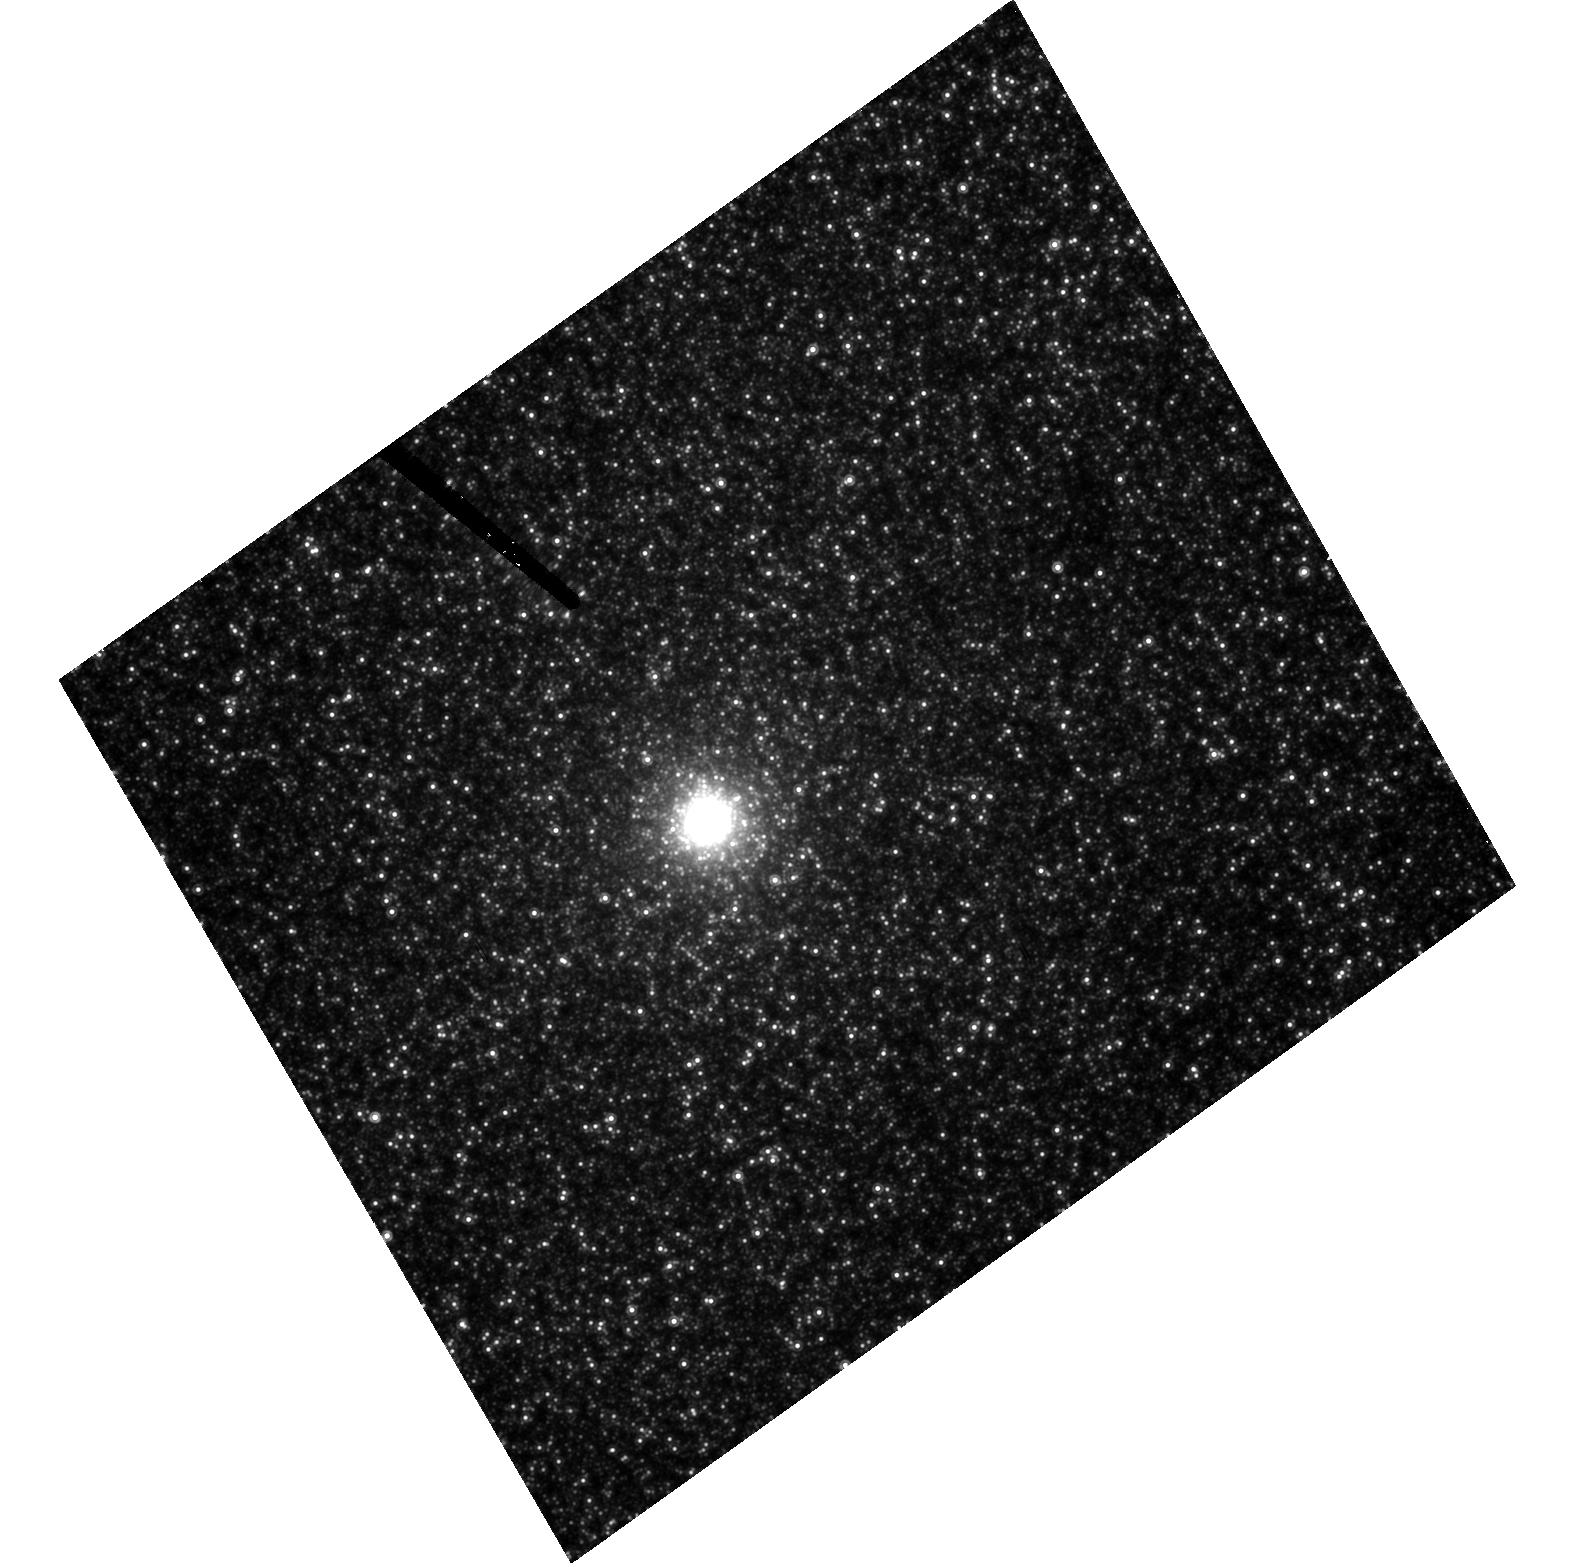
Target: NGC205. Instrument: ACS/HRC. Filter: F814W. Exposure: 41 min. Observation ID: hst_9448_20_acs_hrc_f814w_j8d320

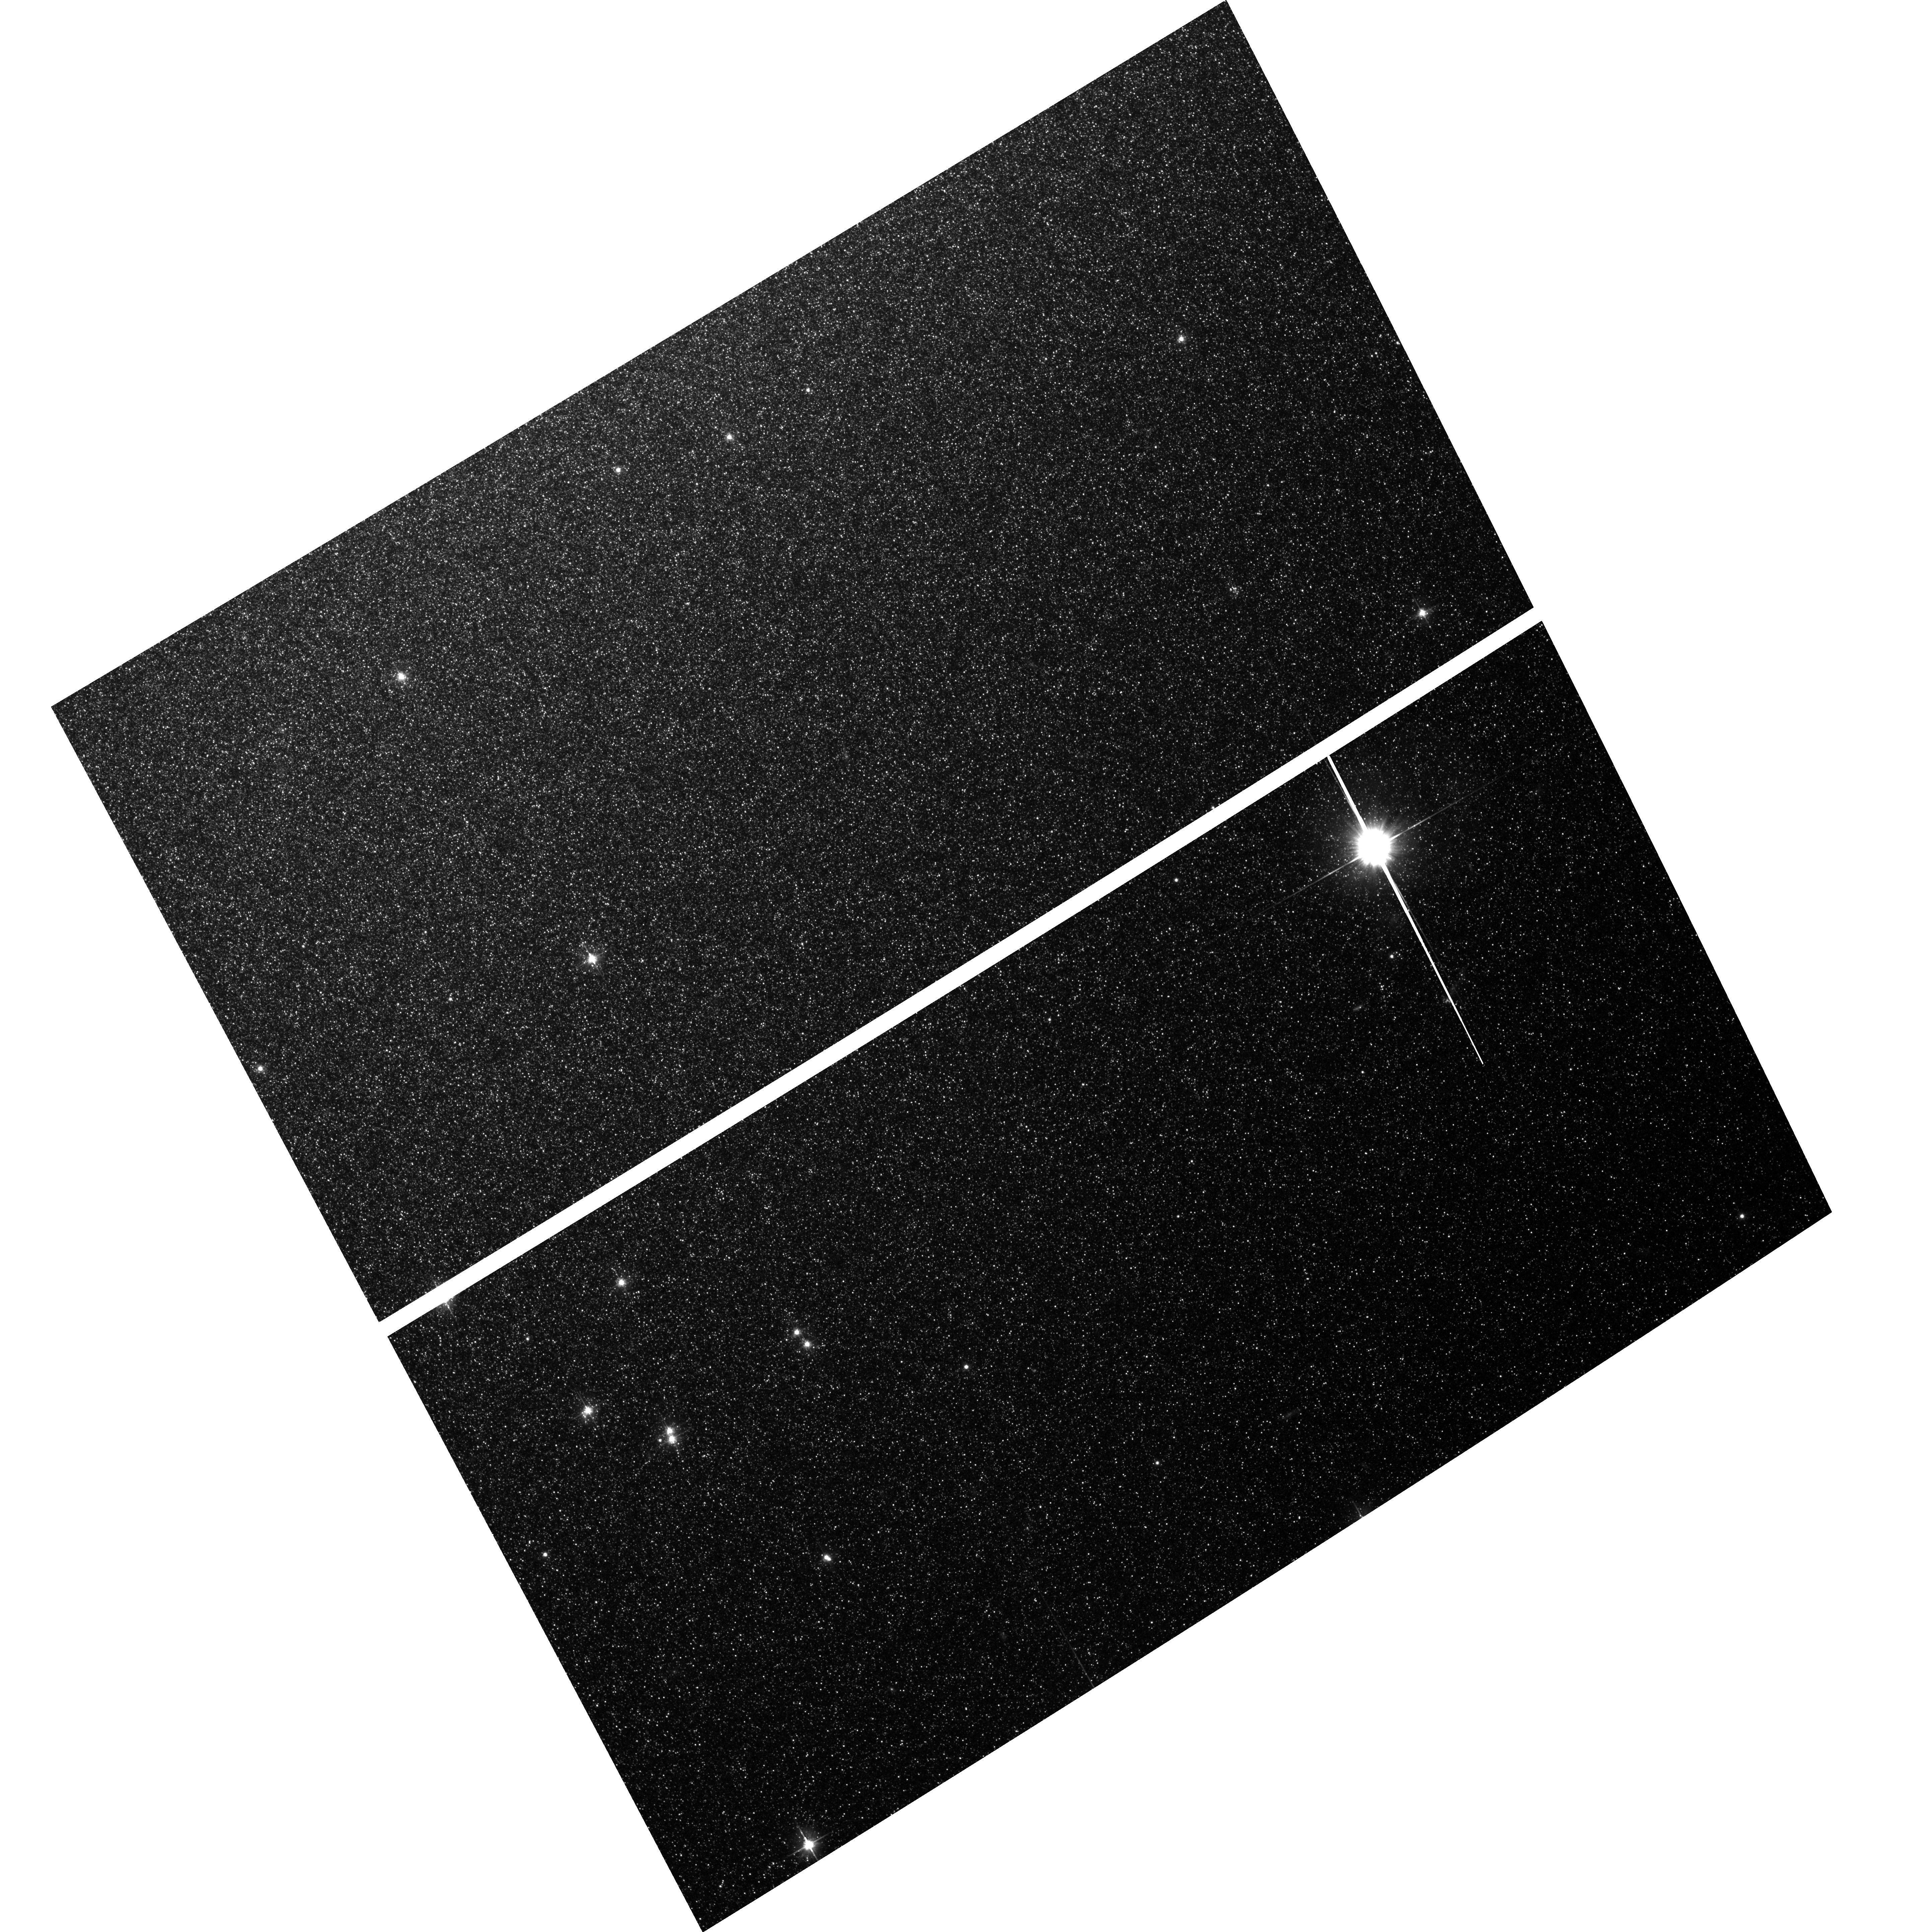
Target: field at RA 10.092°, Dec 41.685°. Instrument: ACS/WFC. Filter: F606W. Exposure: 33 min. Observation ID: hst_9448_20_acs_wfc_f606w_j8d320

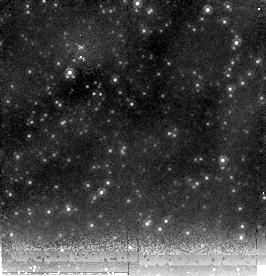
Target: NGC205. Instrument: NICMOS/NIC2. Filter: F205W. Exposure: 12 min. Observation ID: n8d330020

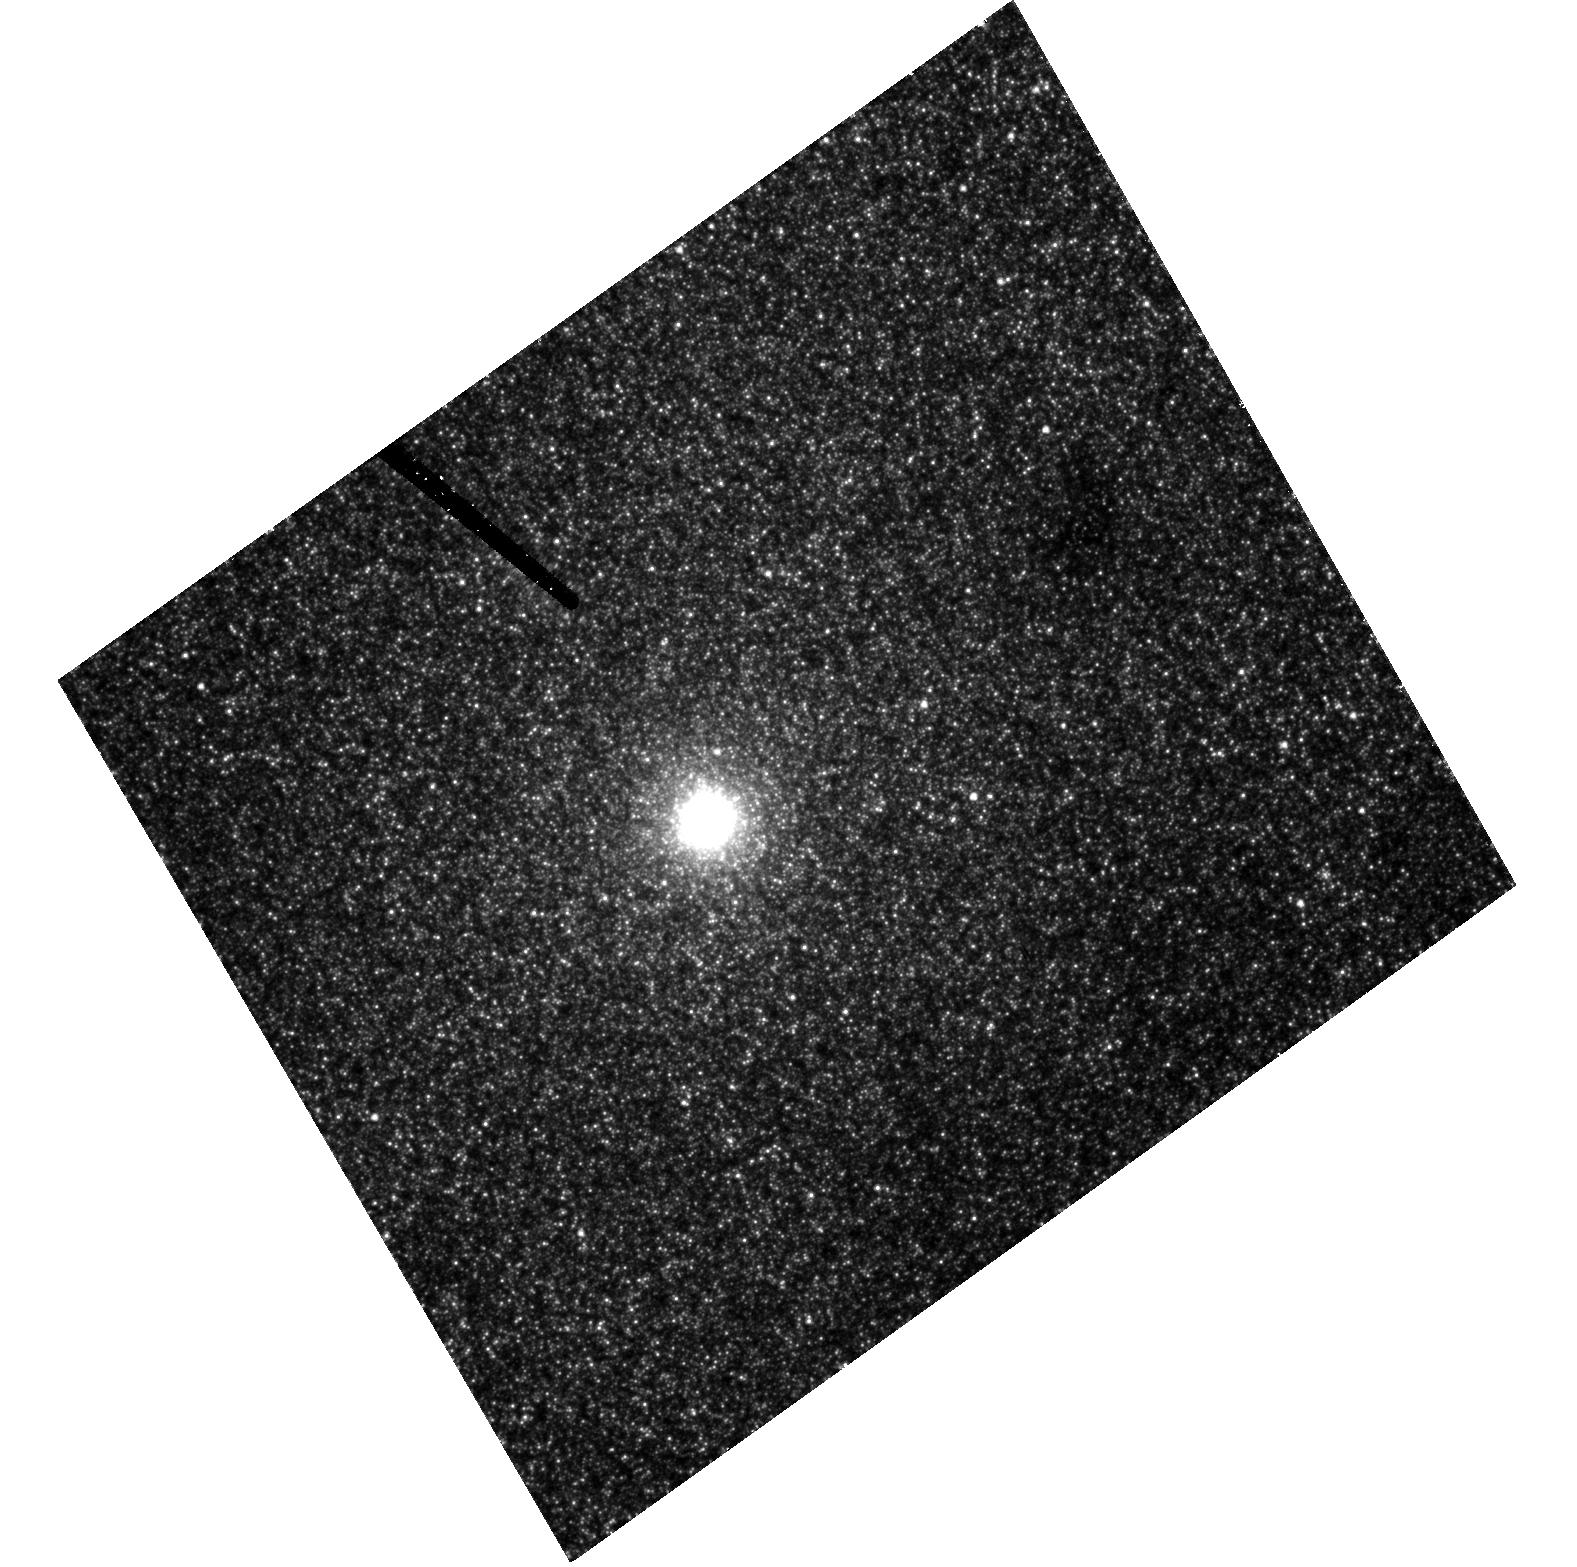
Target: NGC205. Instrument: ACS/HRC. Filter: F555W. Exposure: 43 min. Observation ID: hst_9448_20_acs_hrc_f555w_j8d320

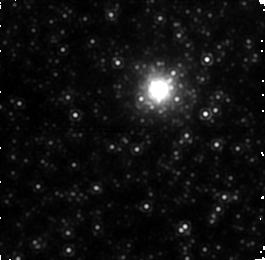
Target: NGC205. Instrument: NICMOS/NIC1. Filter: F160W. Exposure: 20 min. Observation ID: n8d330010

Nuclear Dynamics of NGC 205: Probing the Low-Mass End of the M-sigma Relation (PI: Ferrarese, Laura)

In 1994, HST produced the first detection of a supermassive black hole, of a few billion M(sun), in a galactic nucleus. That discovery marked the beginning of a new era for black hole studies. Today, the firm, dynamical detection of an intermediate mass black hole, one with 10^2 < \mh< 10^6 M(sun), would have an equally profound impact. No such detection exists. NGC 205 is the only galaxy in which one can be attempted. We propose to obtain for NGC 205 the most complete dataset available for any galaxy targeted by HST for similar studies. Eleven orbits with STIS will provide the kinematical information. One orbit with NIC1/F160W (~ H) will produce a surface brightness profile at ~ 0\Sec1 resolution. Variations of mass-to-light-ratio with age are minimized in the near IR, reducing the potential of biasing the deprojected mass density. Two orbits with ACS/HRC/F555W and F814W (~ V and I), at twice the NIC1 resolution, will allow us to quantify the broadening introduced by the NICMOS PSF in the H-band brightness profile. Furthermore, they will resolve the nucleus into individual stars: with the aid of a color magnitude diagram, stellar populations differing in age and/or metallicity can be identified, and an independent estimate of the mass density can be derived directly for each. To give all competing groups a fair chance of analyzing the data in a timely fashion, we ask for a reduced, three month proprietary period.